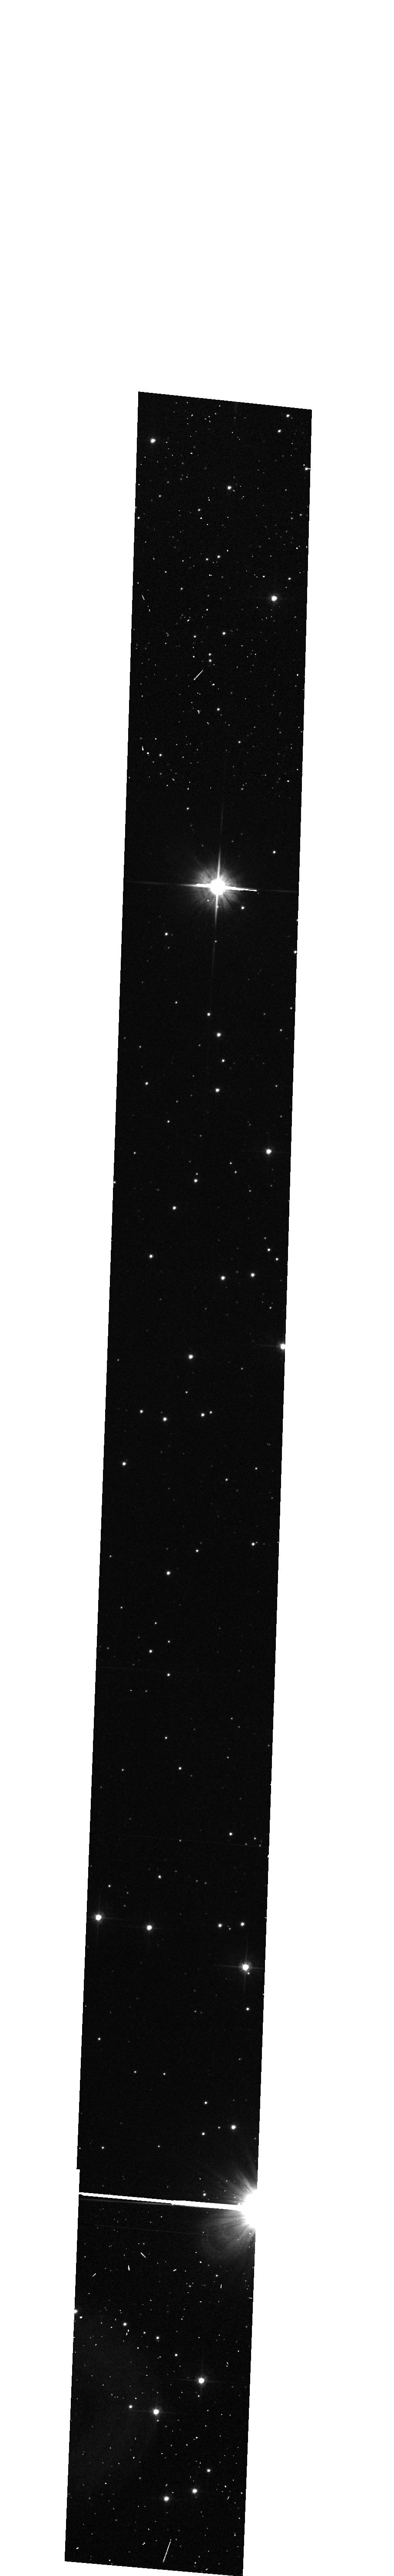
Target: WR96. Instrument: ACS/WFC. Filter: F606W. Exposure: 6 min. Observation ID: hst_10058_b1_acs_wfc_f606w_j8uzb1

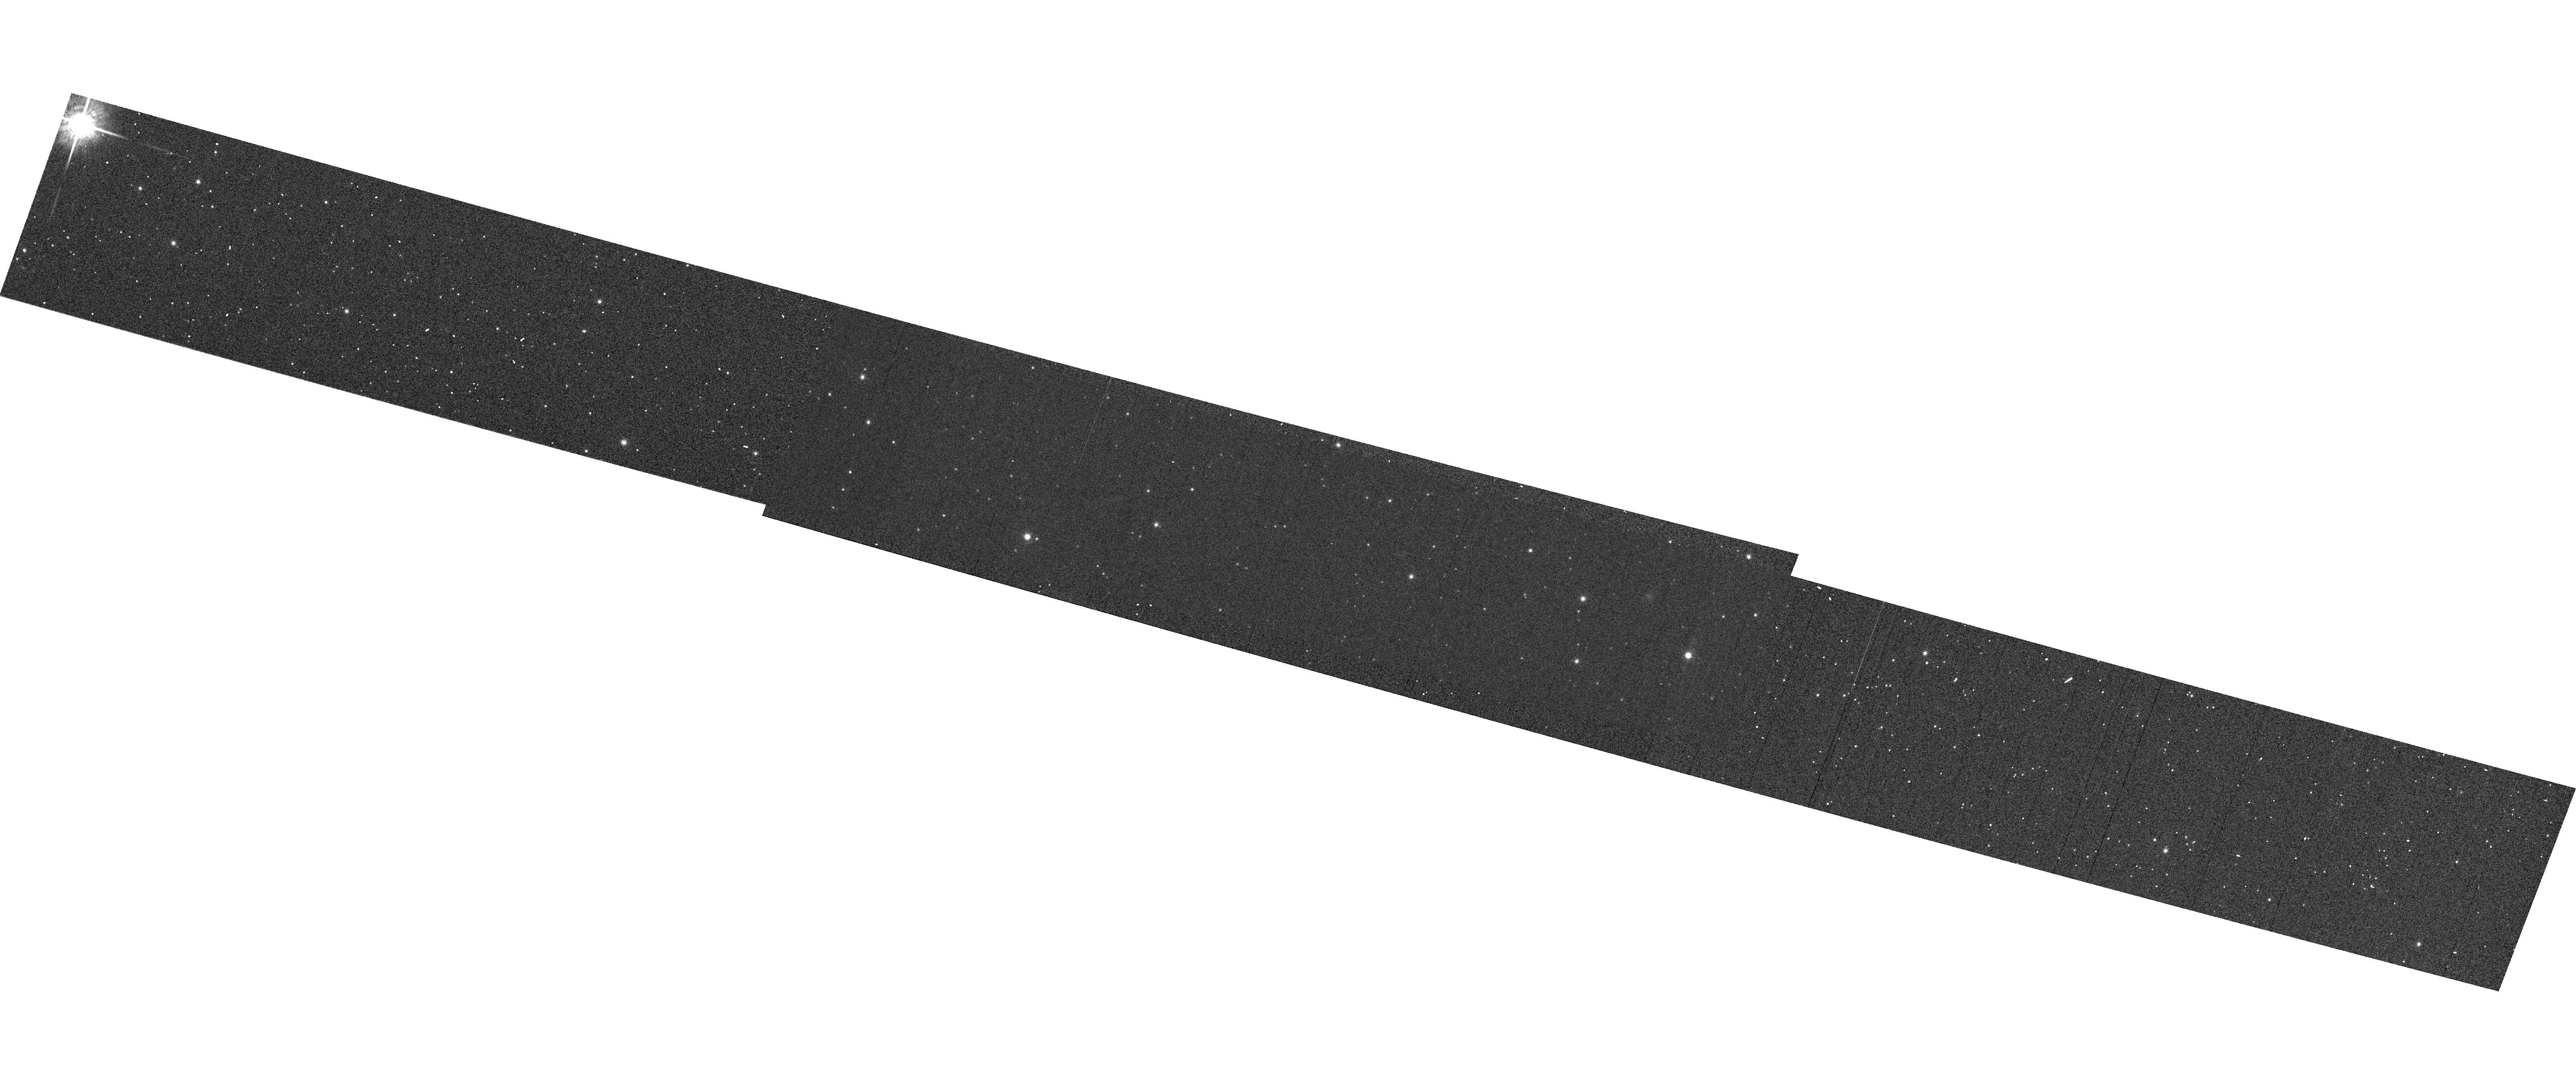
Target: LMC-SMP-81. Instrument: ACS/WFC. Filter: F775W. Exposure: 1 min. Observation ID: hst_10058_02_acs_wfc_f775w_j8uz02

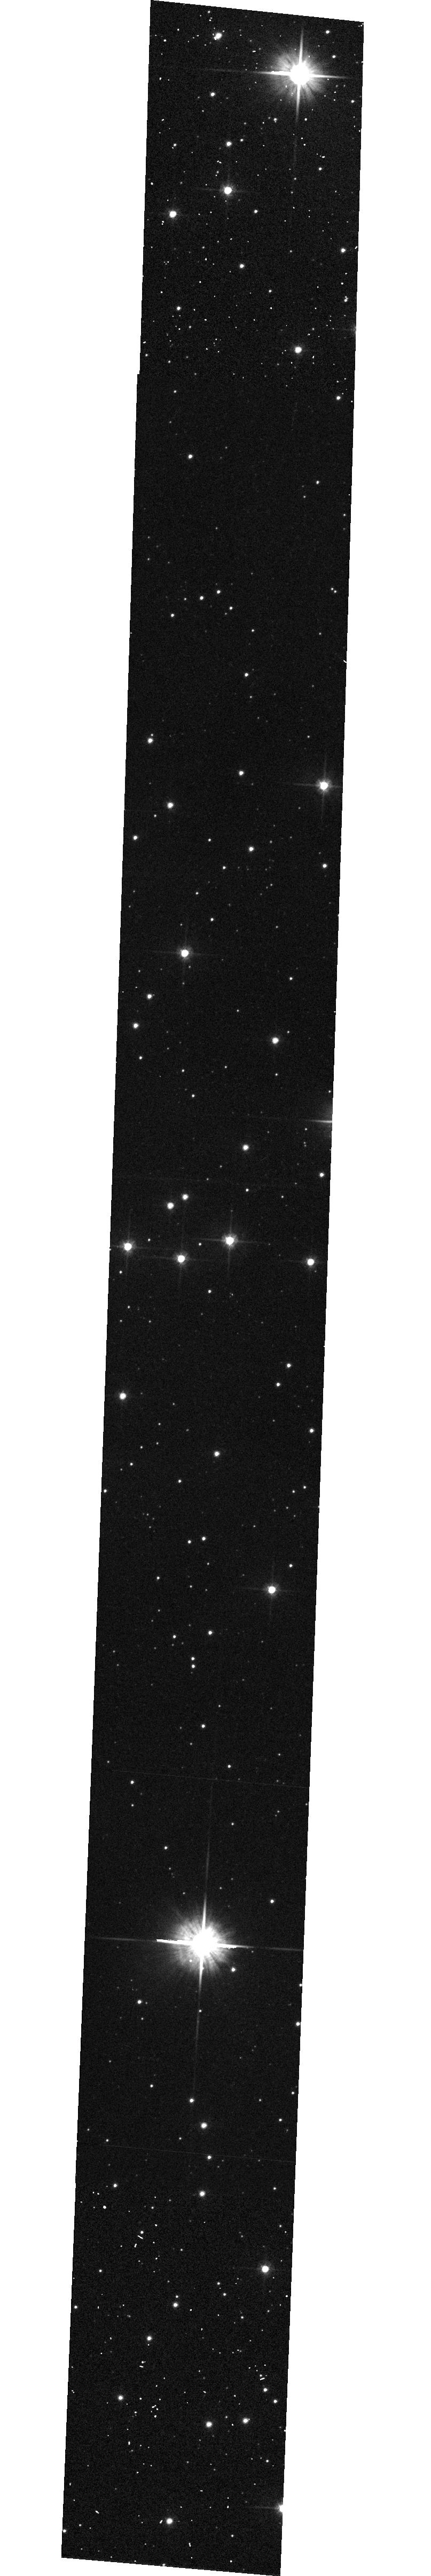
Target: WR96. Instrument: ACS/WFC. Filter: F606W. Exposure: 6 min. Observation ID: hst_10058_c1_acs_wfc_f606w_j8uzc1

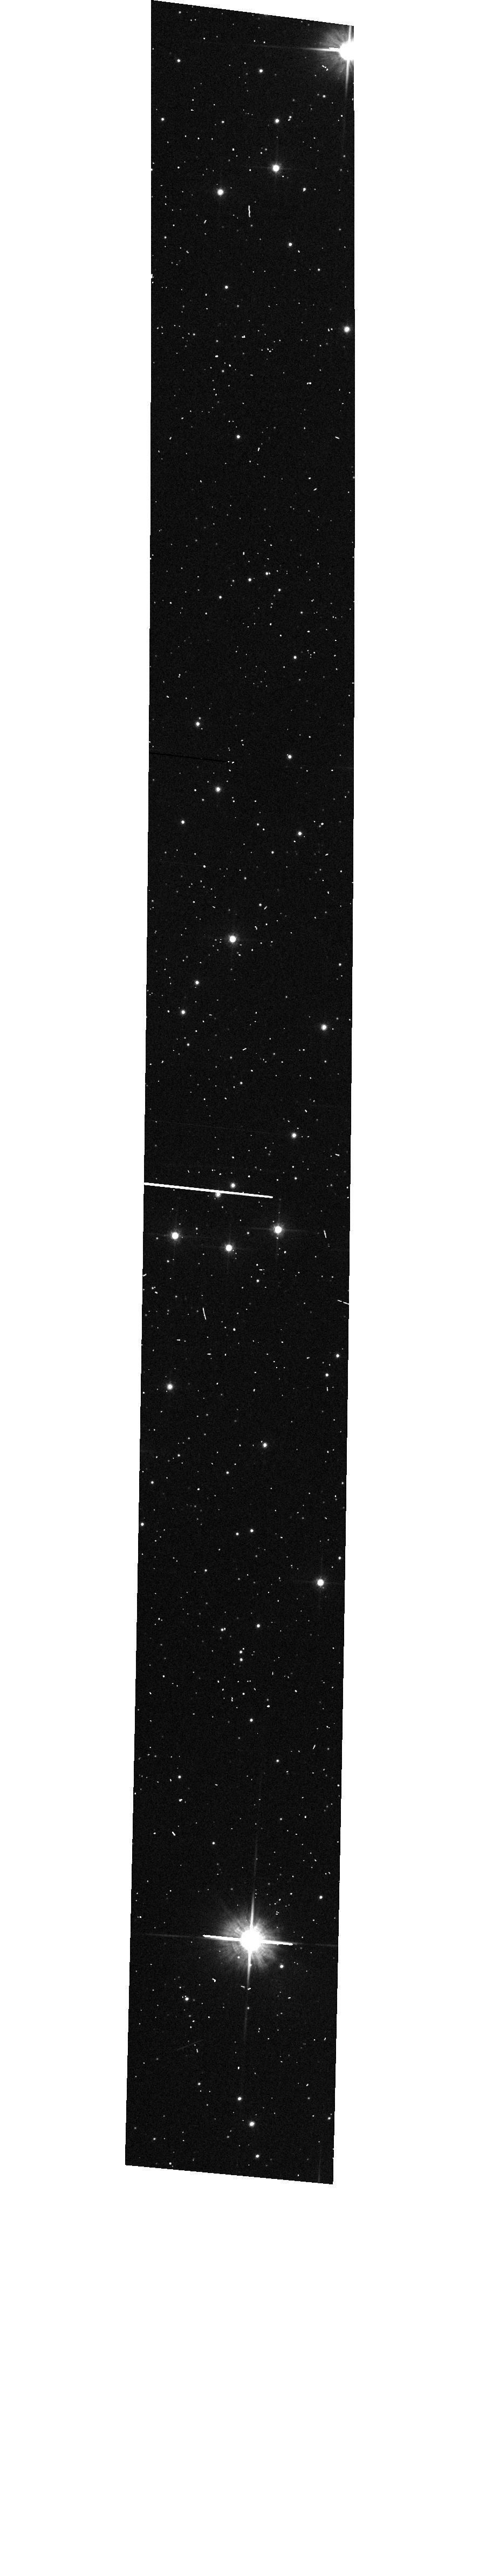
Target: WR96. Instrument: ACS/WFC. Filter: F606W. Exposure: 3 min. Observation ID: hst_10058_a1_acs_wfc_f606w_j8uza1

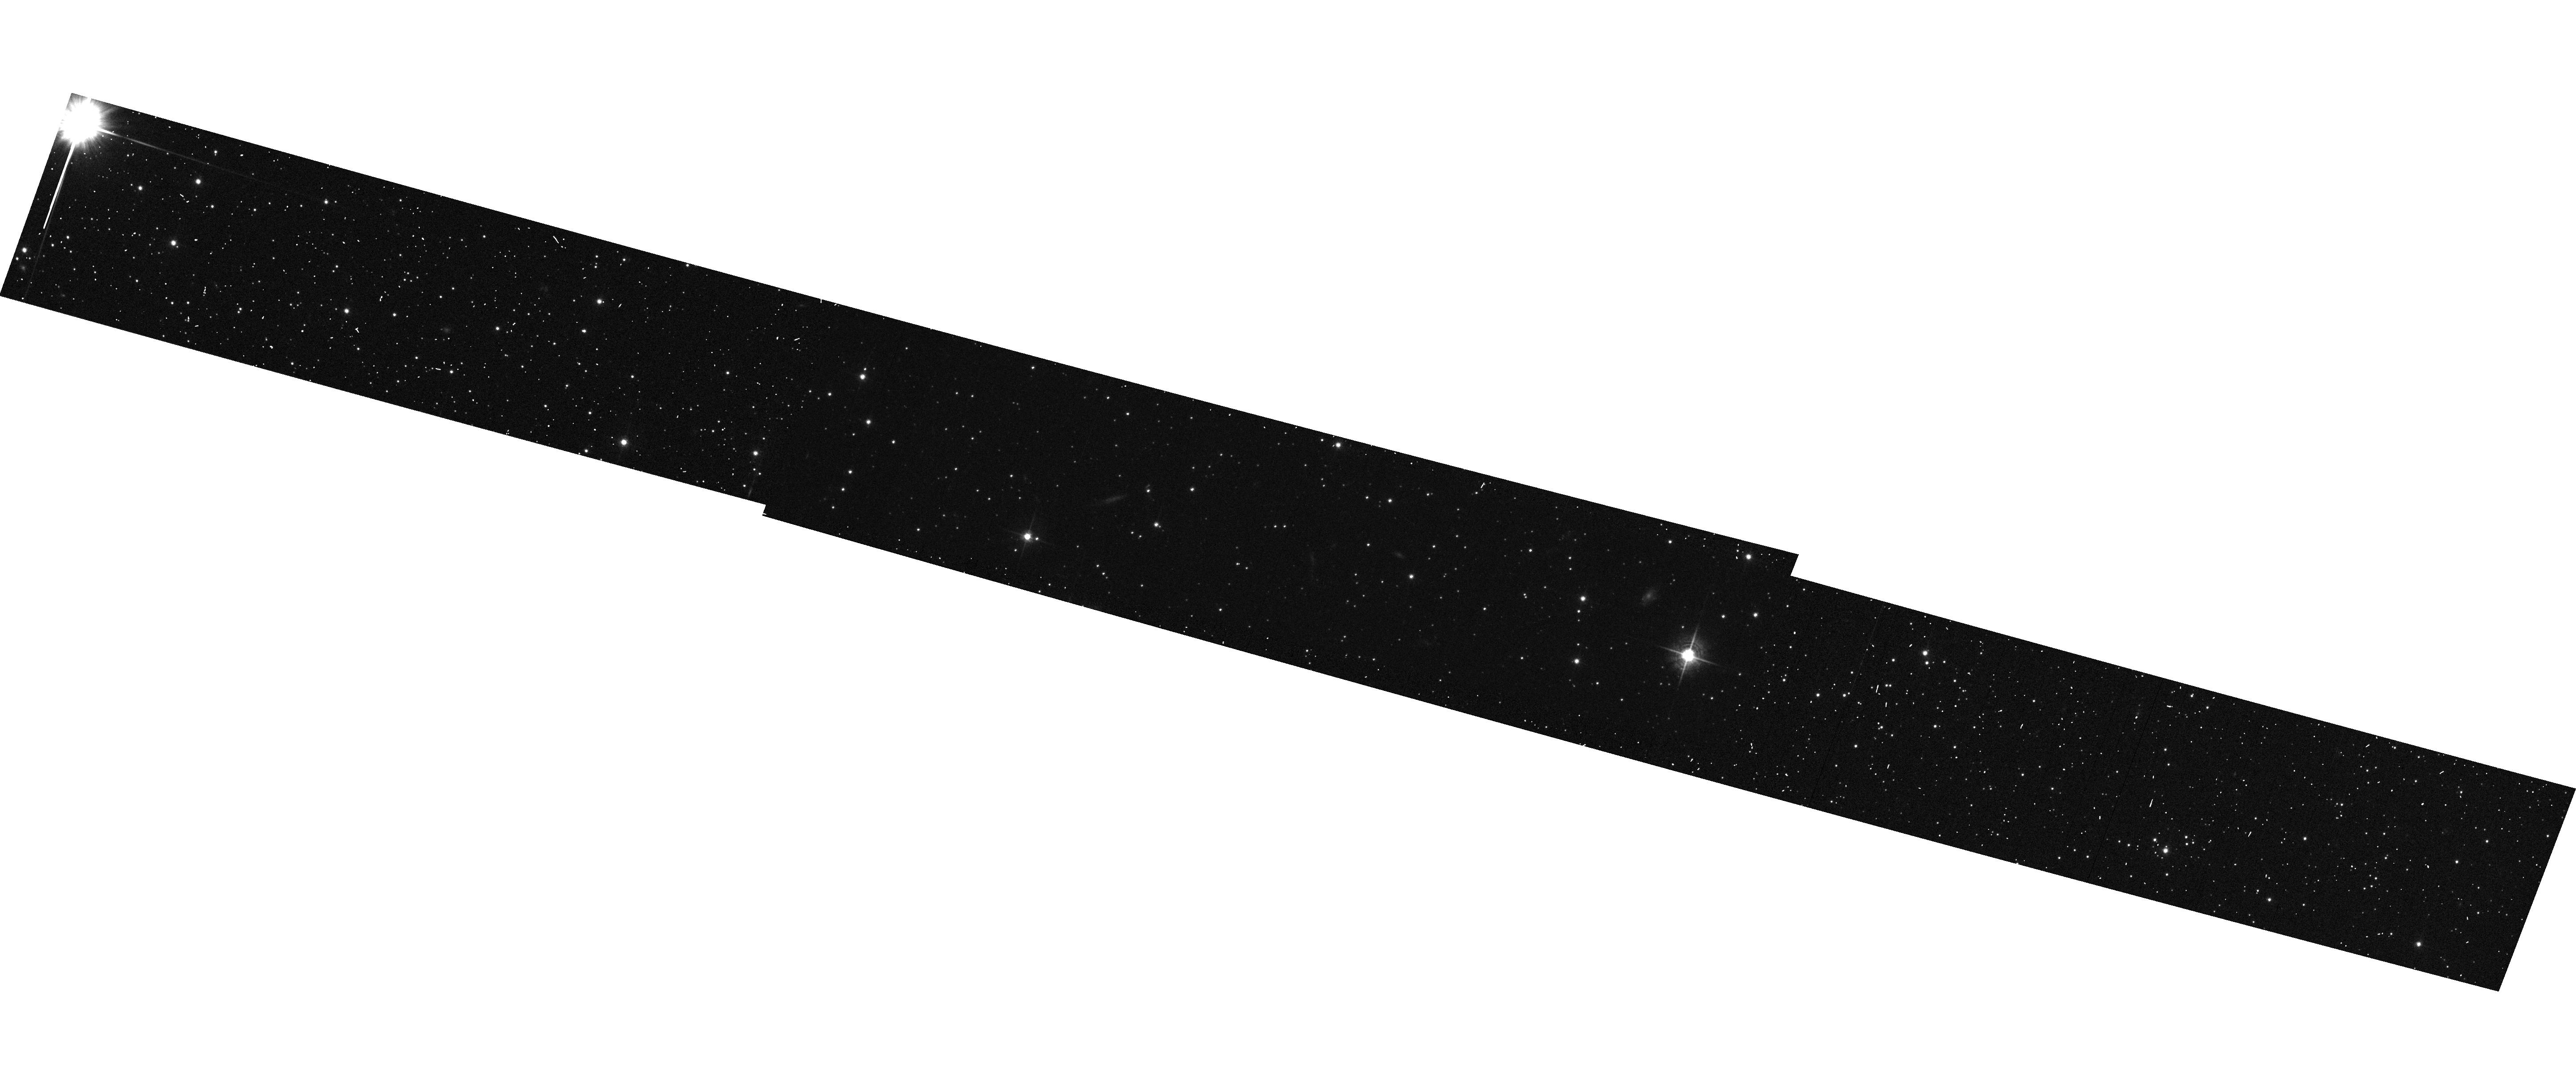
Target: LMC-SMP-81. Instrument: ACS/WFC. Filter: F606W. Exposure: 6 min. Observation ID: hst_10058_02_acs_wfc_f606w_j8uz02

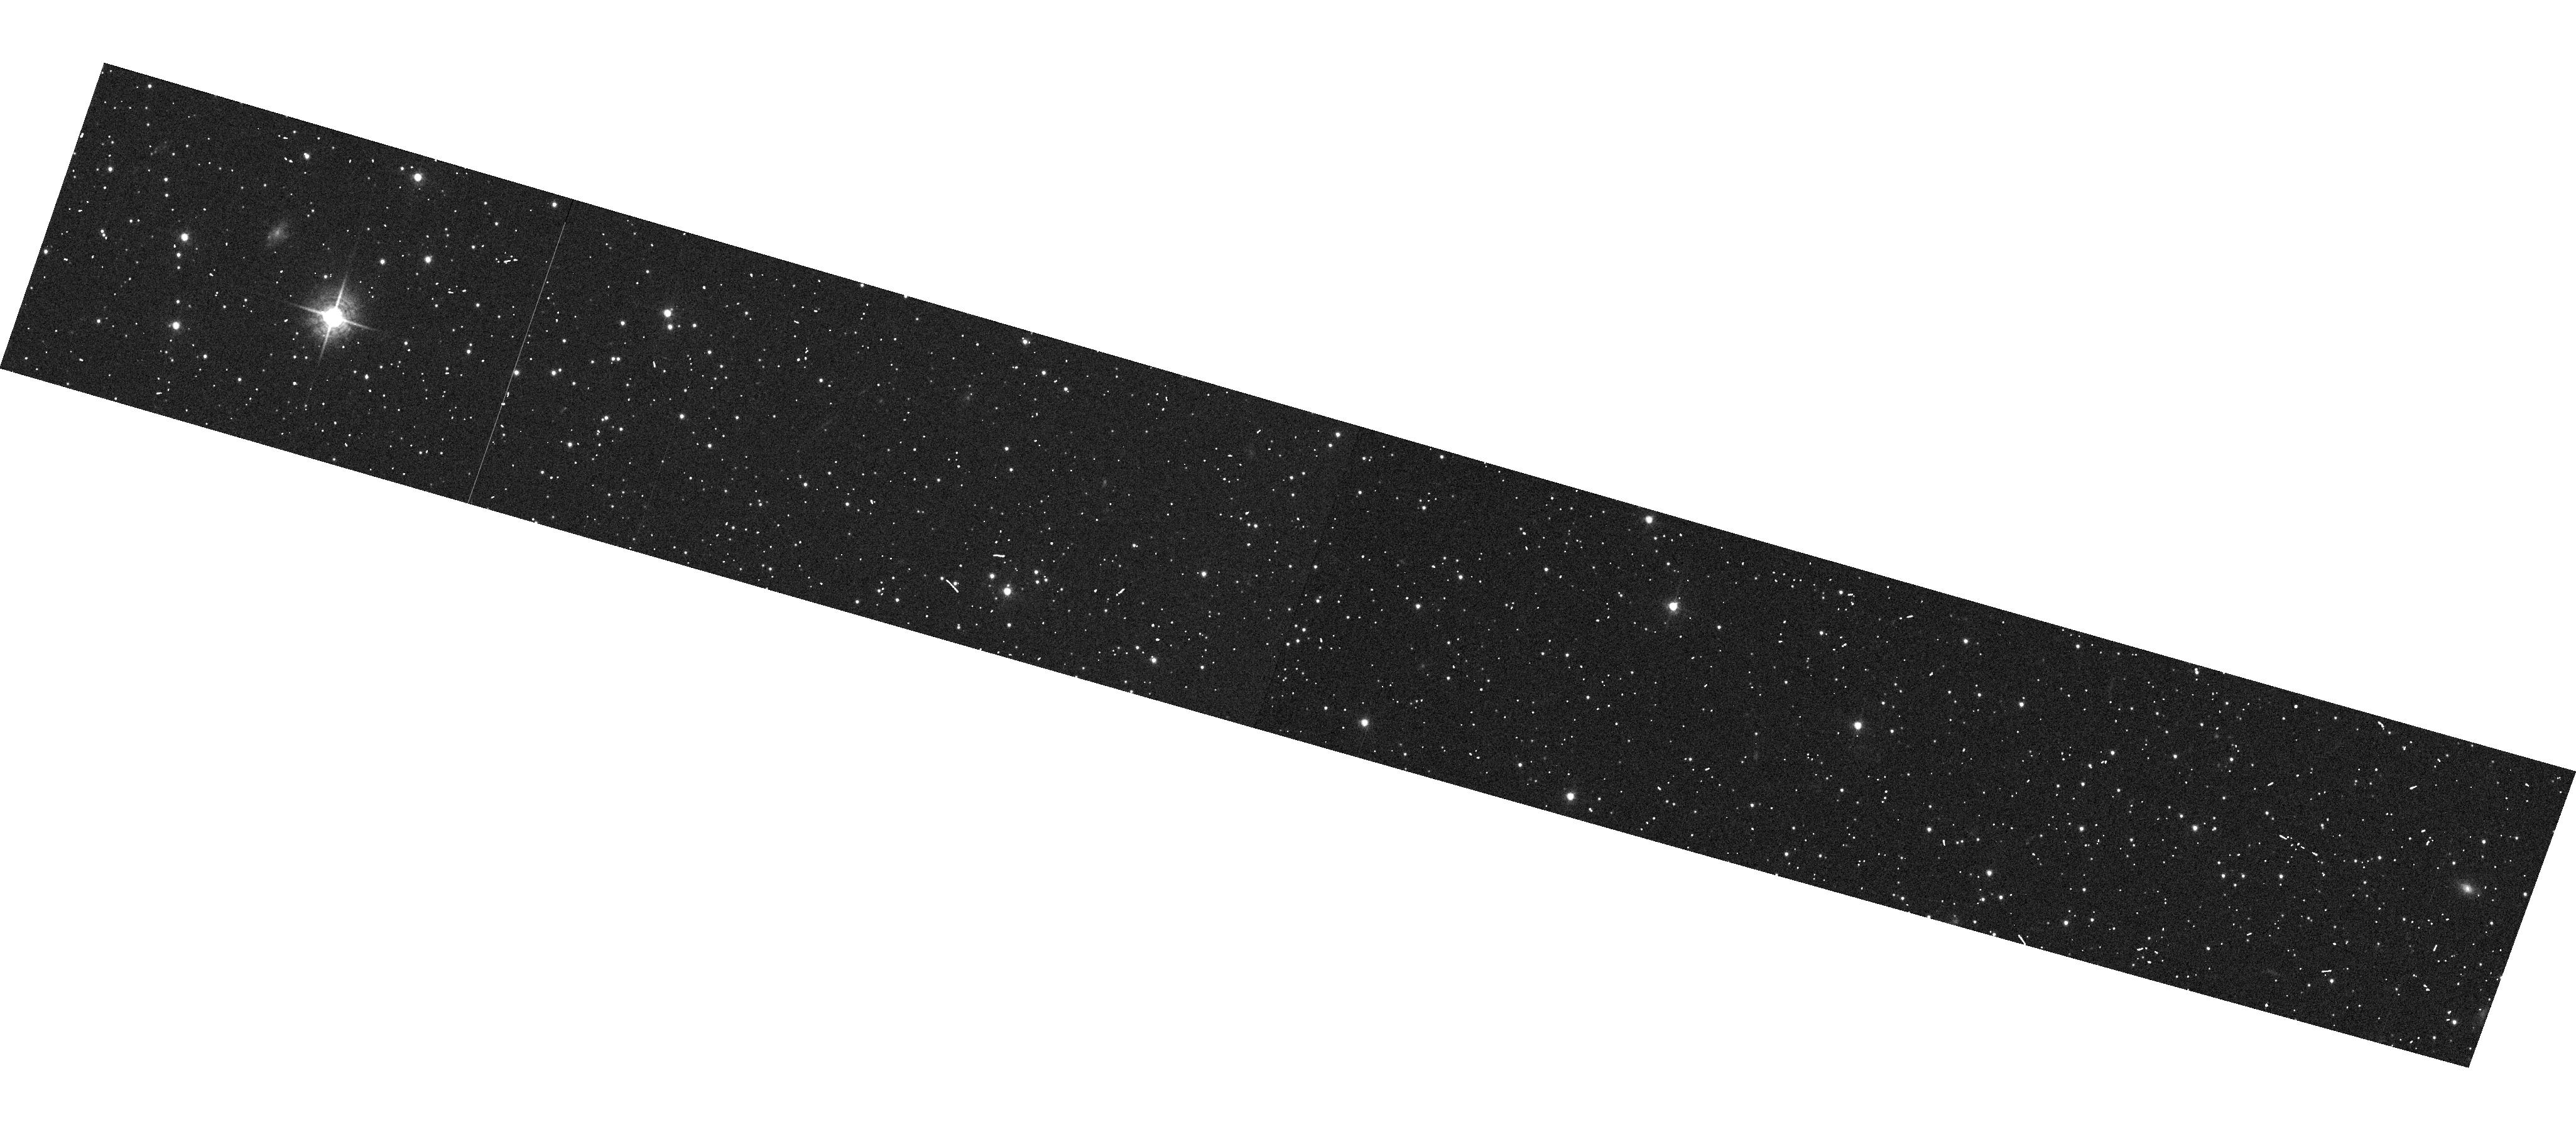
Target: LMC-SMP-81. Instrument: ACS/WFC. Filter: F606W. Exposure: 3 min. Observation ID: hst_10058_a2_acs_wfc_f606w_j8uza2

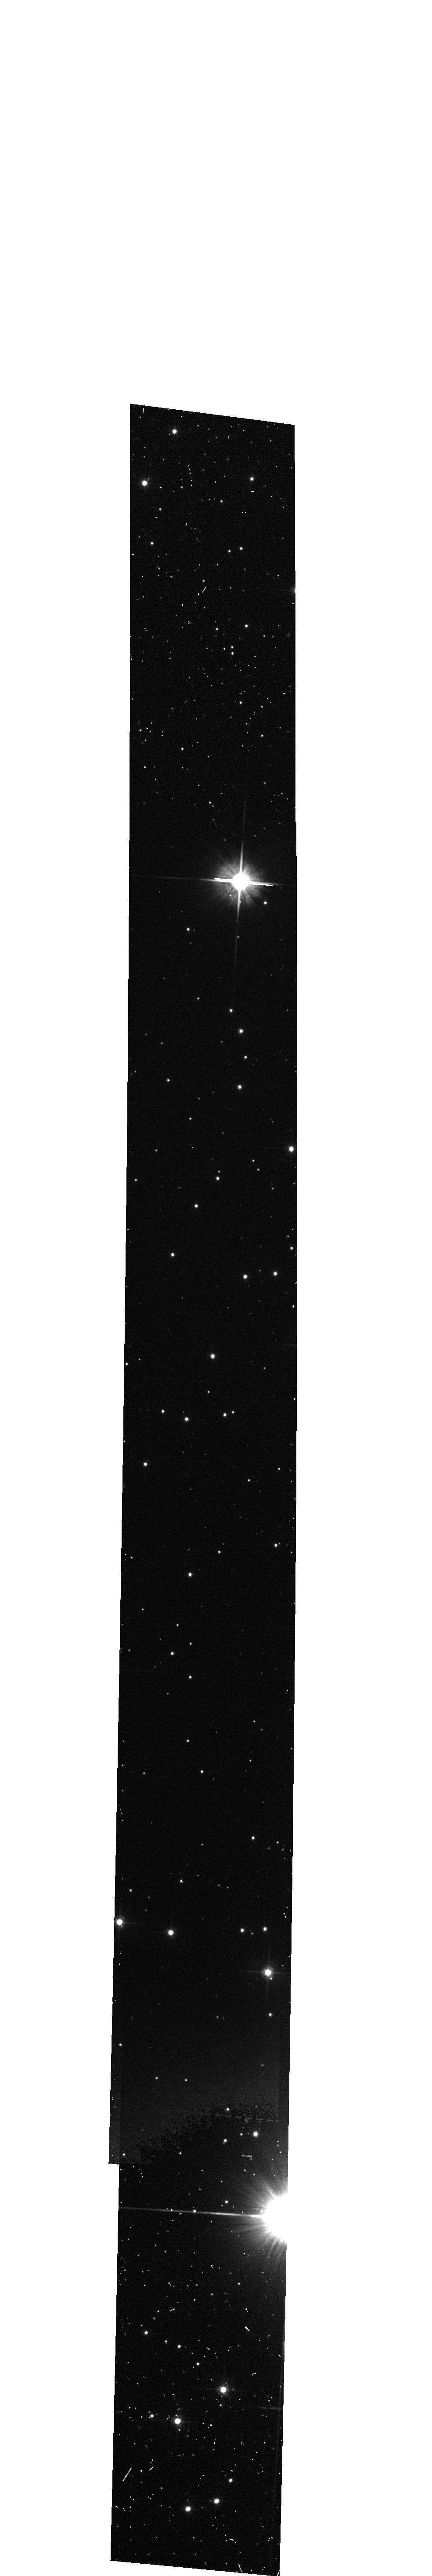
Target: WR96. Instrument: ACS/WFC. Filter: F606W. Exposure: 6 min. Observation ID: hst_10058_01_acs_wfc_f606w_j8uz01

Improved wavelength calibration for the WFC G800L grism (PI: Walsh, Jeremy Richard)

ACS G800L observations of an emission line star (the WC Wolf-Rayet star WR96) and a compact planetary nebula (LMC-SMP81) will be obtained to provide improved coverage of the field variation of the dispersion solution for the WFC and G800L grism. A direct image and a corresponding grism image will be taken at many different positions across the WFC field. By fitting the emission lines, the field dependence of the wavelength zero point and dispersion will be measured. The WR star was already used in Cycle 11 calibrations and these observations provide improved spatial coverage to map the variation of the dispersion with position. The observations of the fainter planetary nebula provide an independent wavelength calibration for a few points over the field.